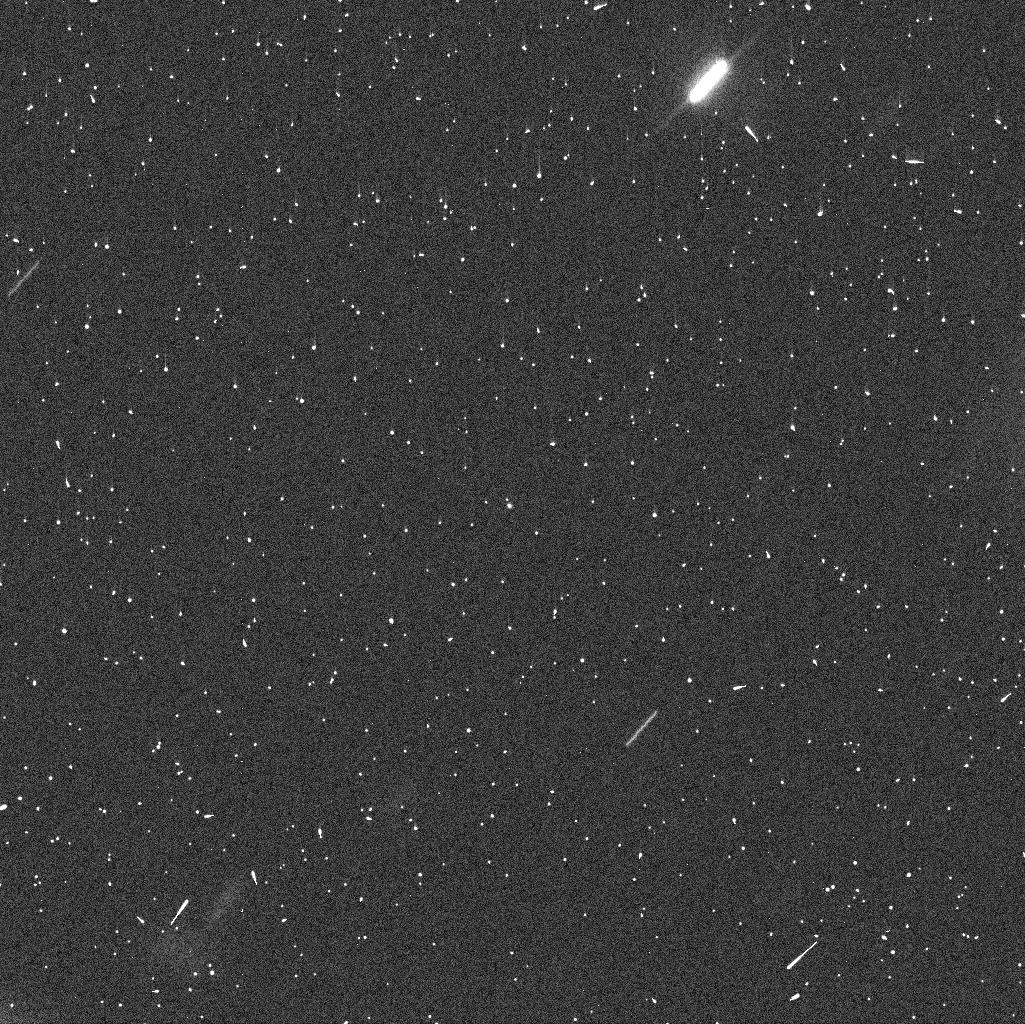
Target: 288P. Instrument: WFC3/UVIS. Filter: F606W. Exposure: 4 min. Observation ID: idfu06bxq

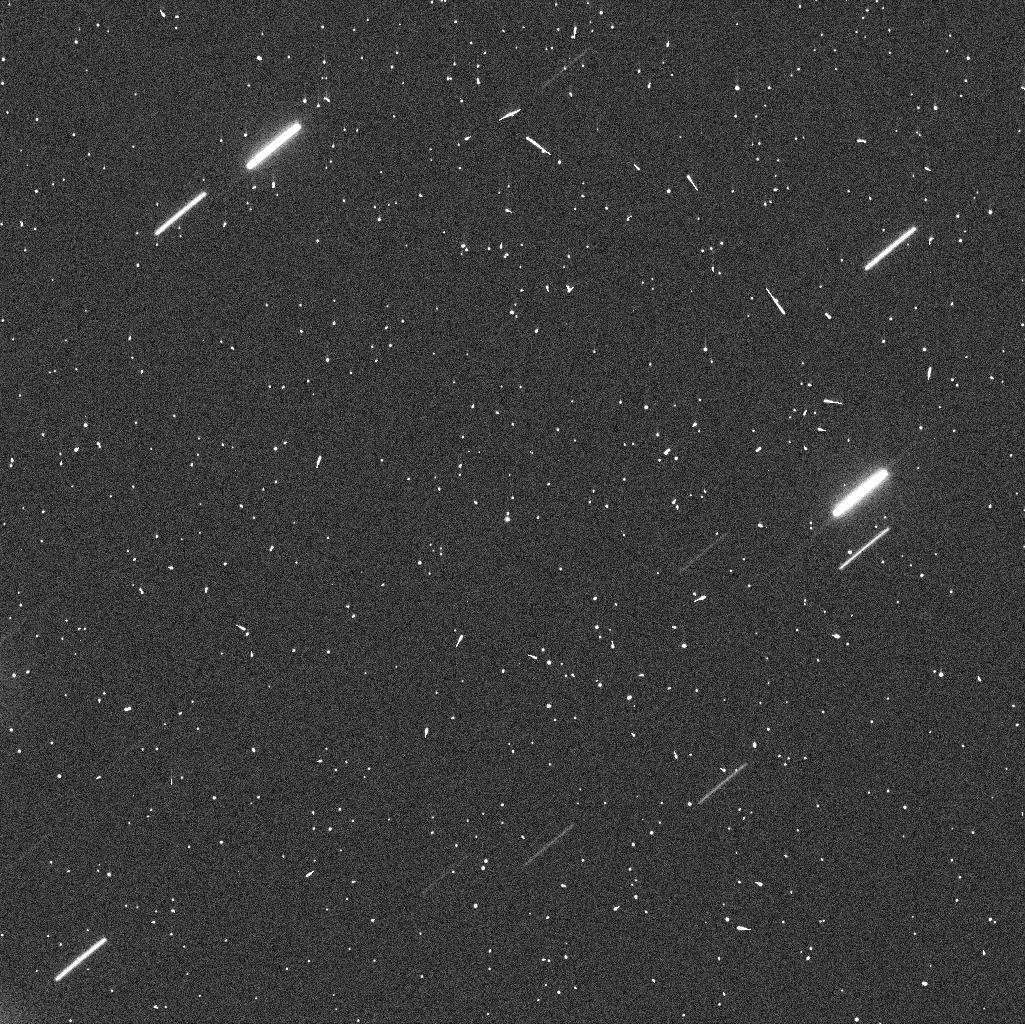
Target: 288P. Instrument: WFC3/UVIS. Filter: F606W. Exposure: 4 min. Observation ID: idfu01suq

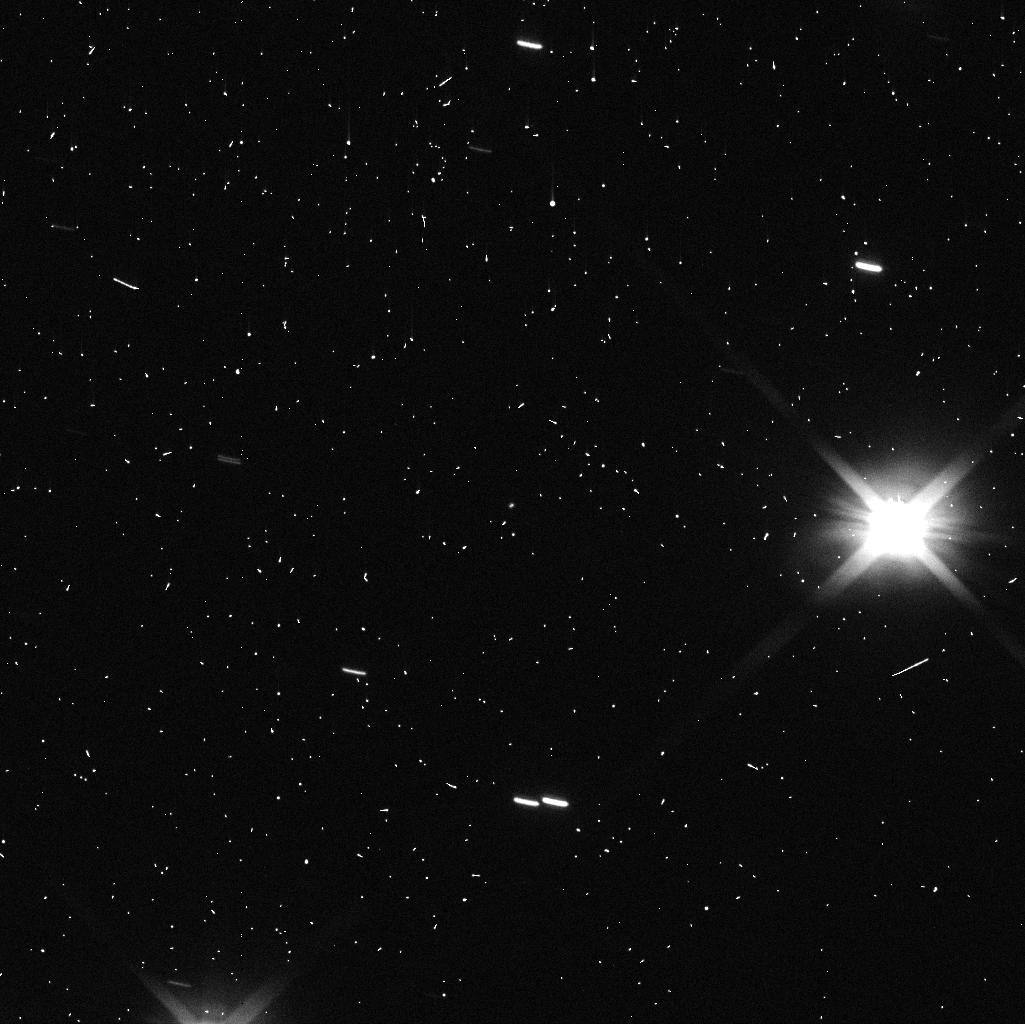
Target: 288P. Instrument: WFC3/UVIS. Filter: F606W. Exposure: 4 min. Observation ID: idfu05gmq

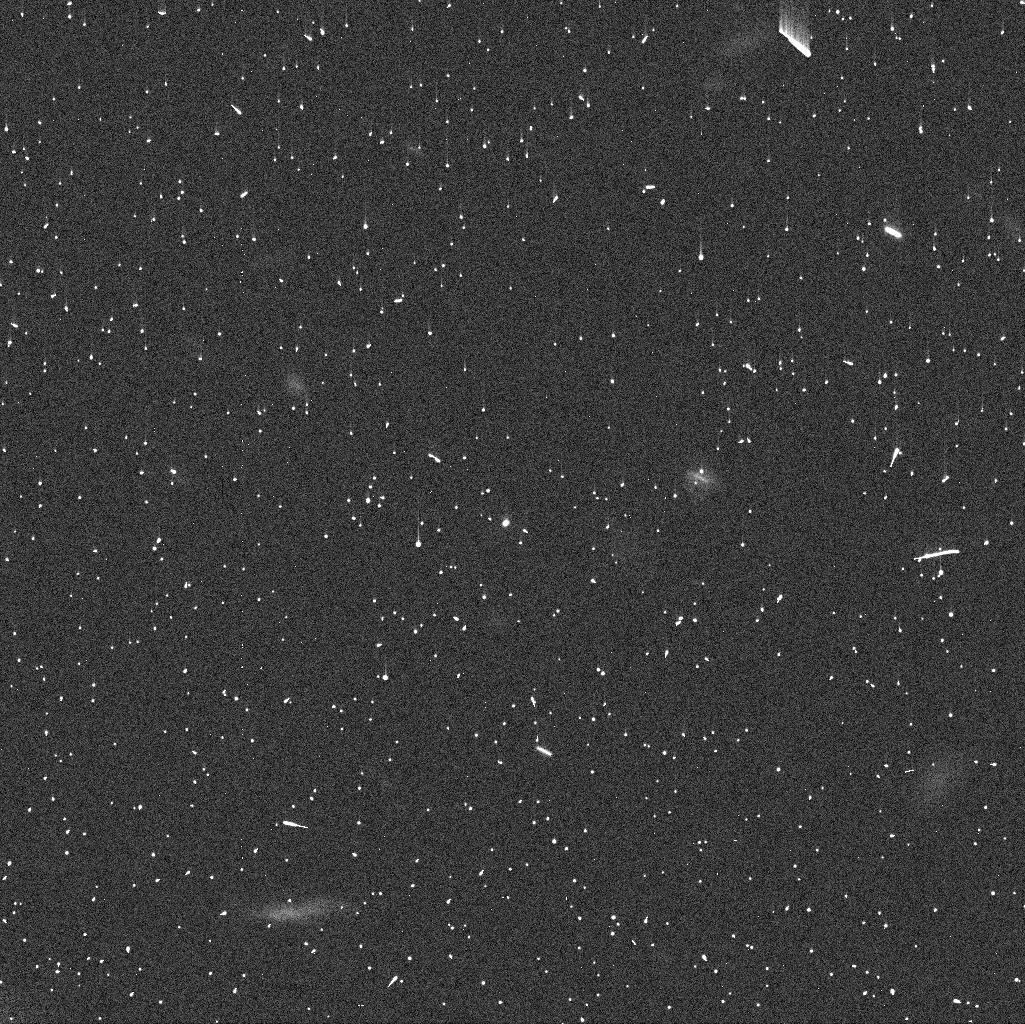
Target: 288P. Instrument: WFC3/UVIS. Filter: F606W. Exposure: 4 min. Observation ID: idfu02ghq

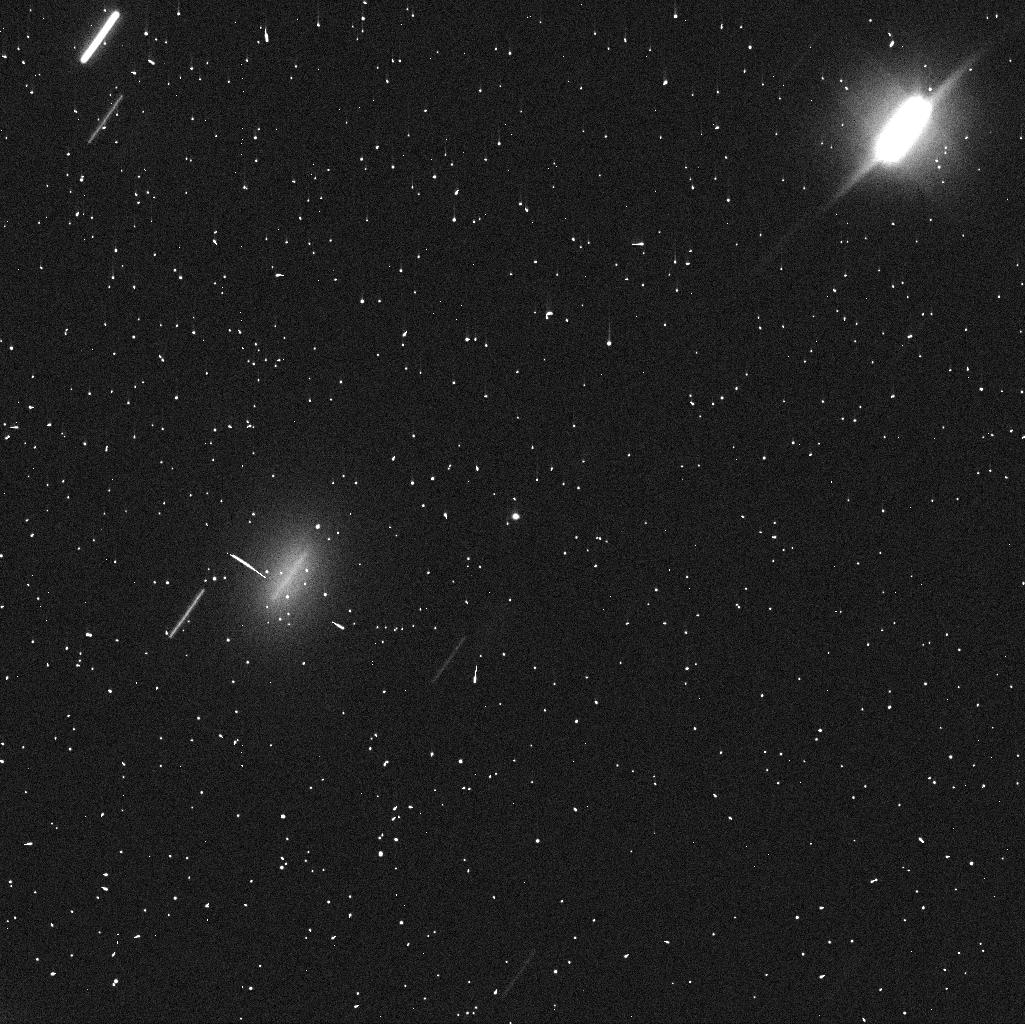
Target: 288P. Instrument: WFC3/UVIS. Filter: F606W. Exposure: 4 min. Observation ID: idfu04qtq

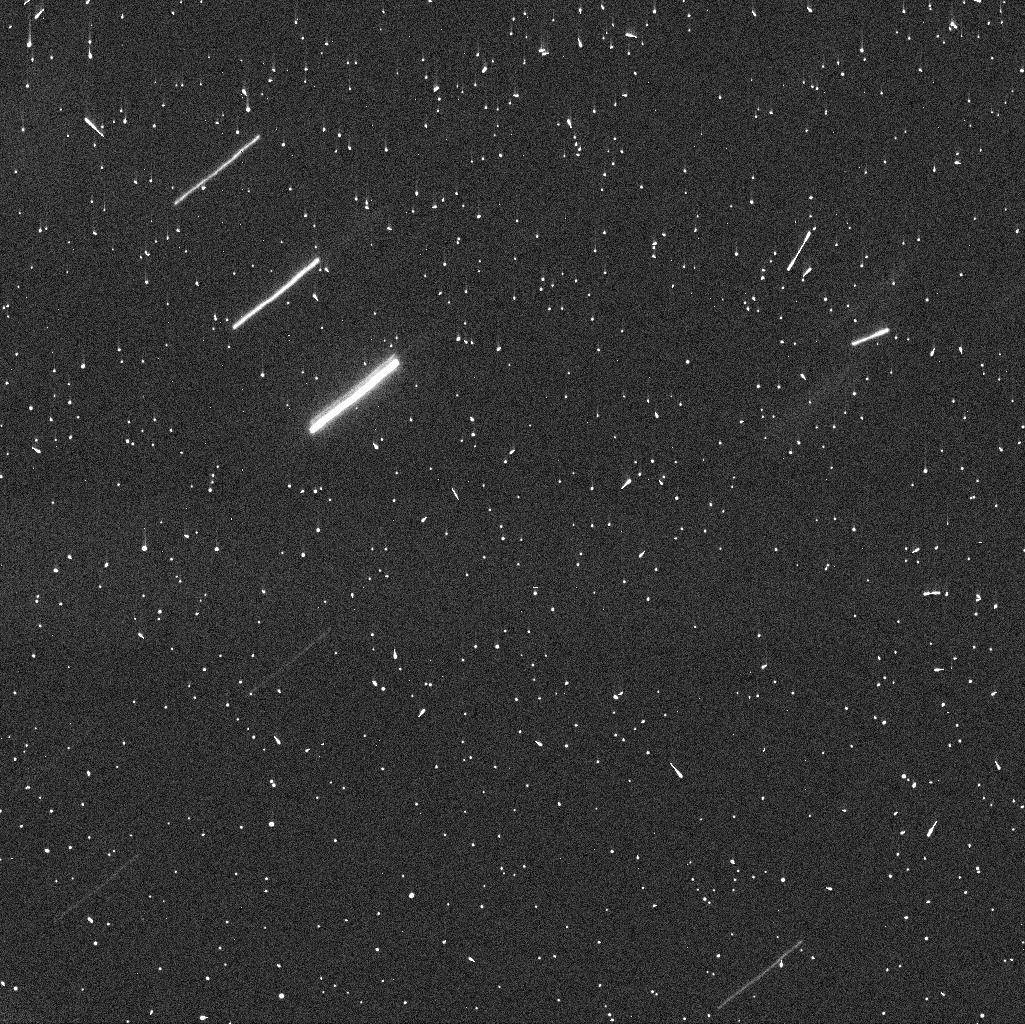
Target: 288P. Instrument: WFC3/UVIS. Filter: F606W. Exposure: 4 min. Observation ID: idfu03o5q

Orbital period and formation process of the exceptional binary asteroid system 288P (PI: Agarwal, Jessica)

The 288P (300163) binary asteroid system is unique and puzzling for its unusual combination of properties. It combines a wide separation with near-equal component sizes, and a high eccentricity with alignment of the mutual and heliocentric orbital planes. In addition, it is one of five known active asteroids with sublimation-driven dust production. Orbital fits to high-resolution data obtained in Cycle 24 are inconclusive regarding the orbital period and therefore the total angular momentum content, crucial to discriminate between formation of the binary system via rotational fission or impact. We request five orbits of HST/WFC3 time to measure the time evolution of the component separation under the favourable viewing geometry along the system's minor axis around the perigee passage in December 2017, to constrain with high certainty the orbital period and eccentricity of the system, and therefore its total angular momentum content. This is crucial to discriminate between the two formation scenarios and to understand the connection between the activity and the binary nature. As 288P is heading towards aphelion, the next opportunity to resolve its components will be in 2021.